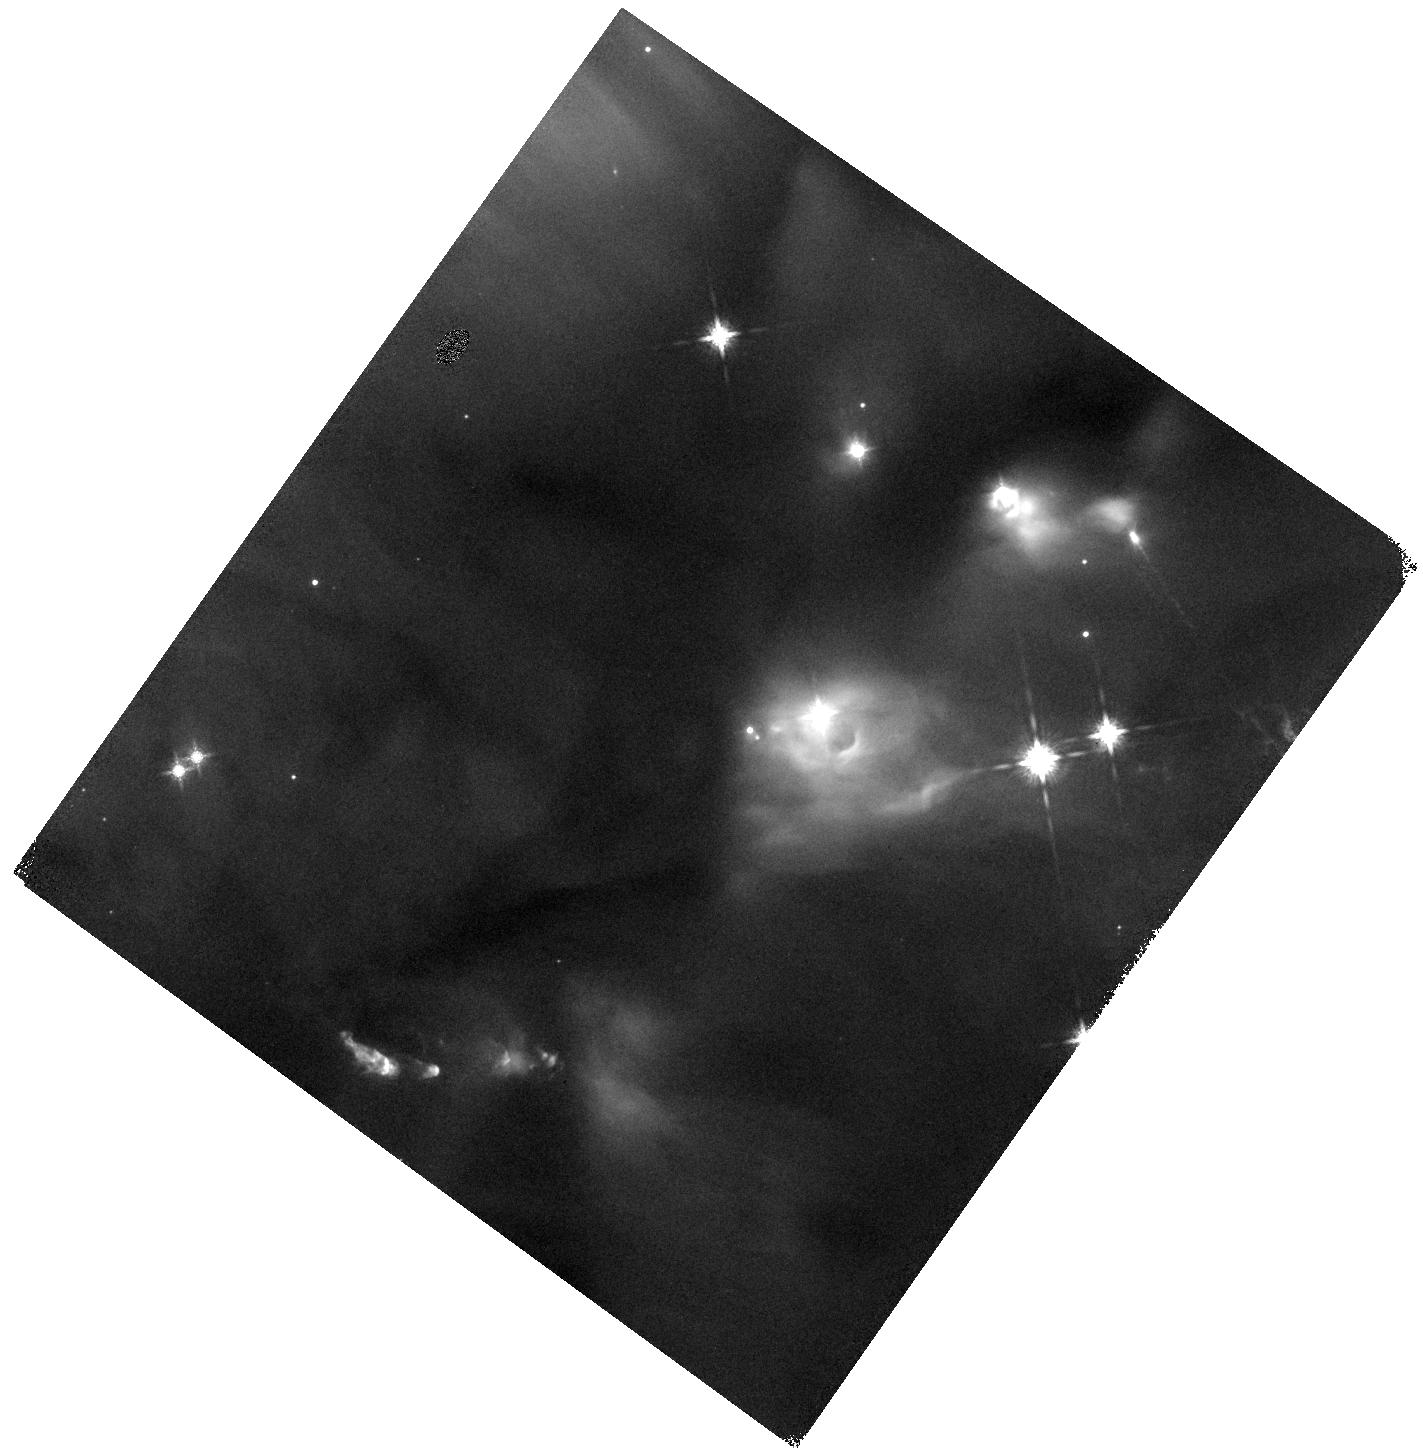
Target: HOPS92B. Instrument: WFC3/IR. Filter: F160W. Exposure: 4 min. Observation ID: hst_13763_02_wfc3_ir_f160w_ickw02

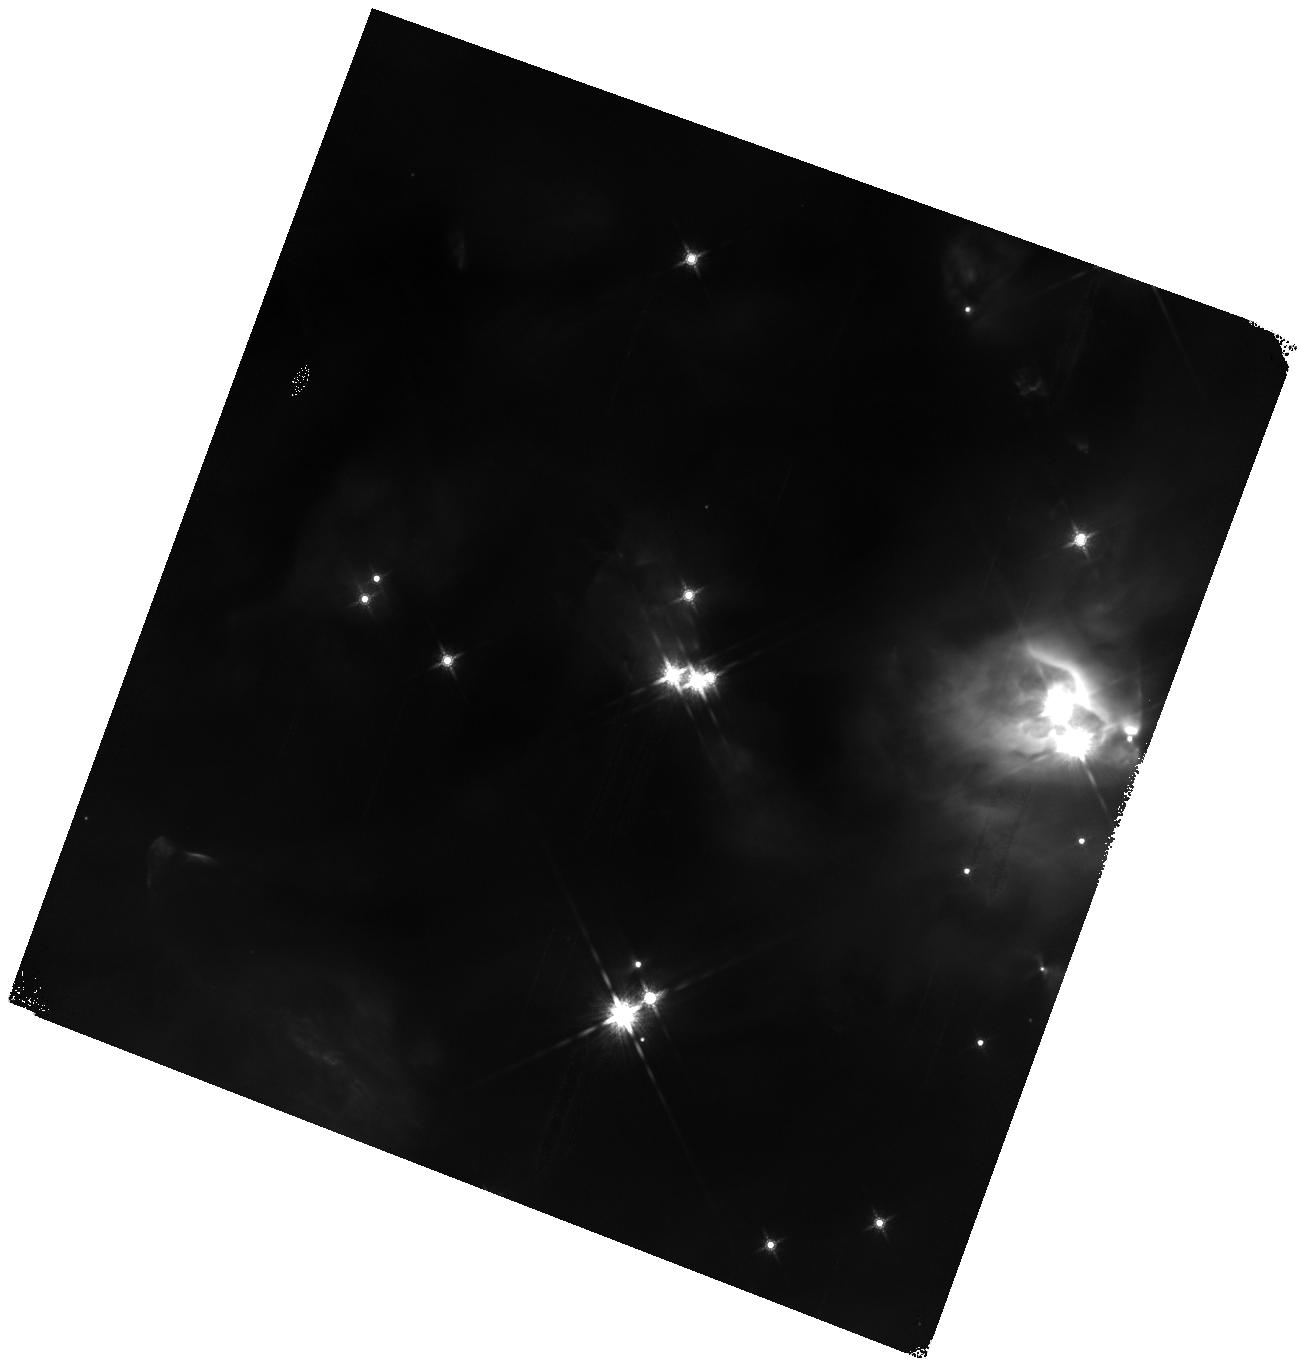
Target: HOPS71B. Instrument: WFC3/IR. Filter: F160W. Exposure: 4 min. Observation ID: hst_13763_07_wfc3_ir_f160w_ickw07

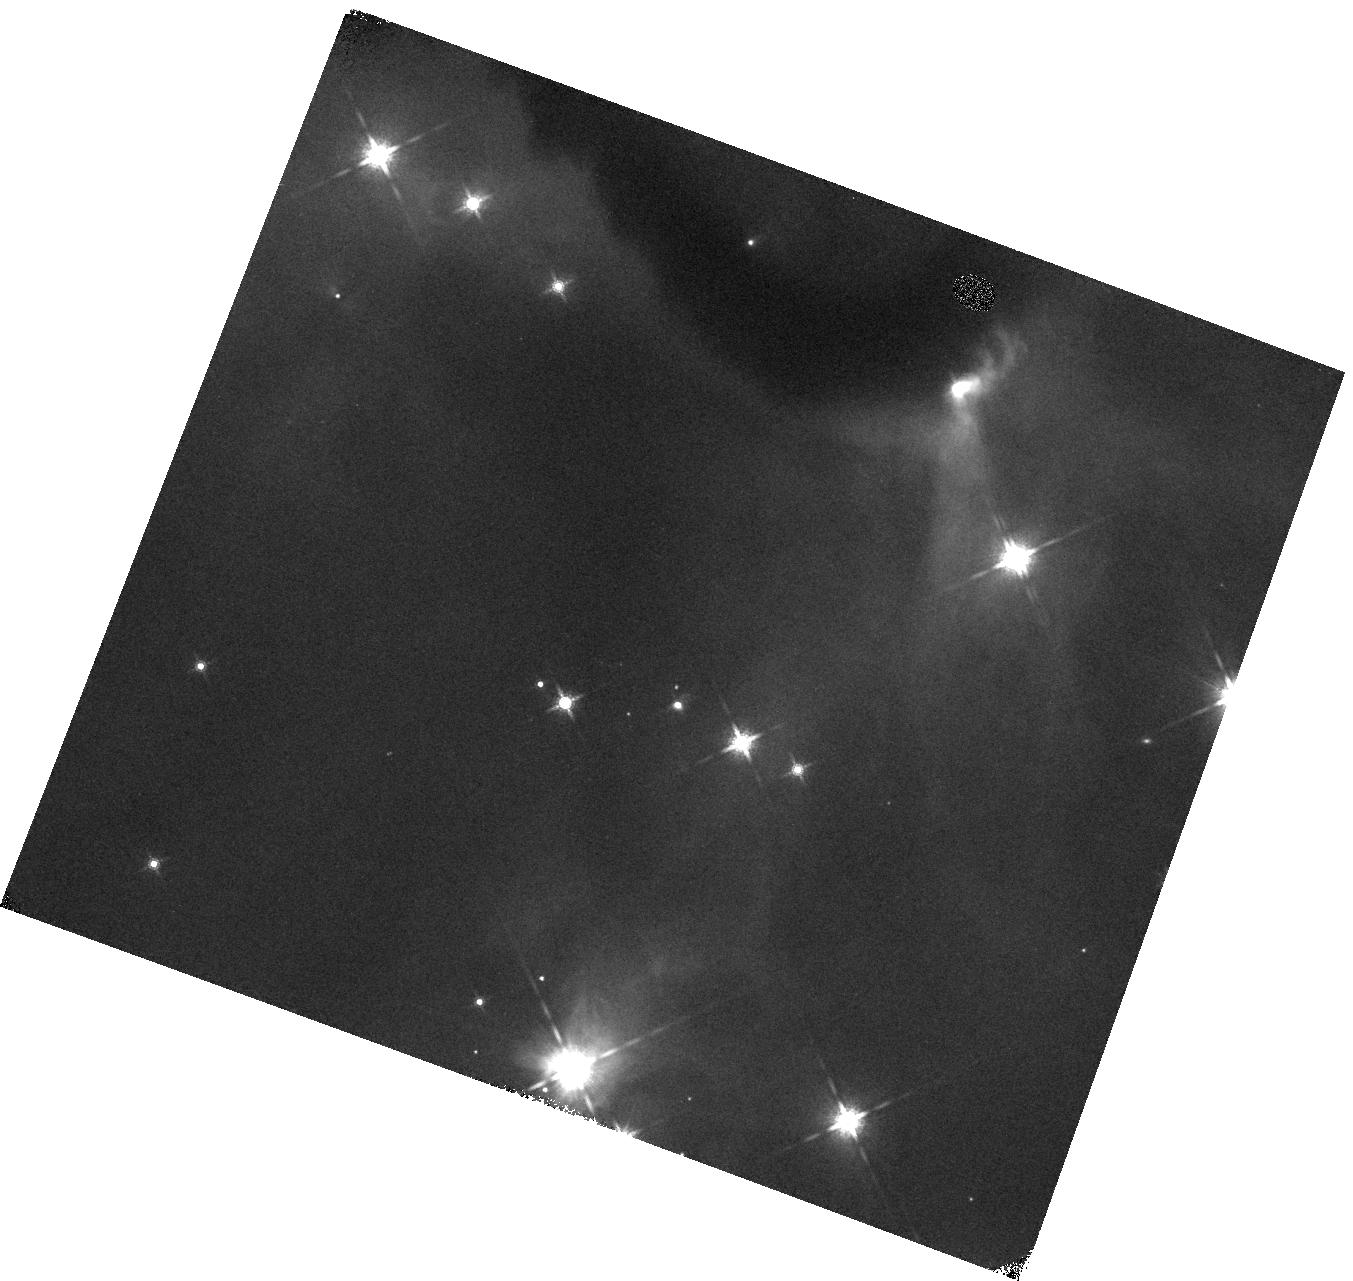
Target: HOPS140B. Instrument: WFC3/IR. Filter: F160W. Exposure: 4 min. Observation ID: hst_13763_03_wfc3_ir_f160w_ickw03

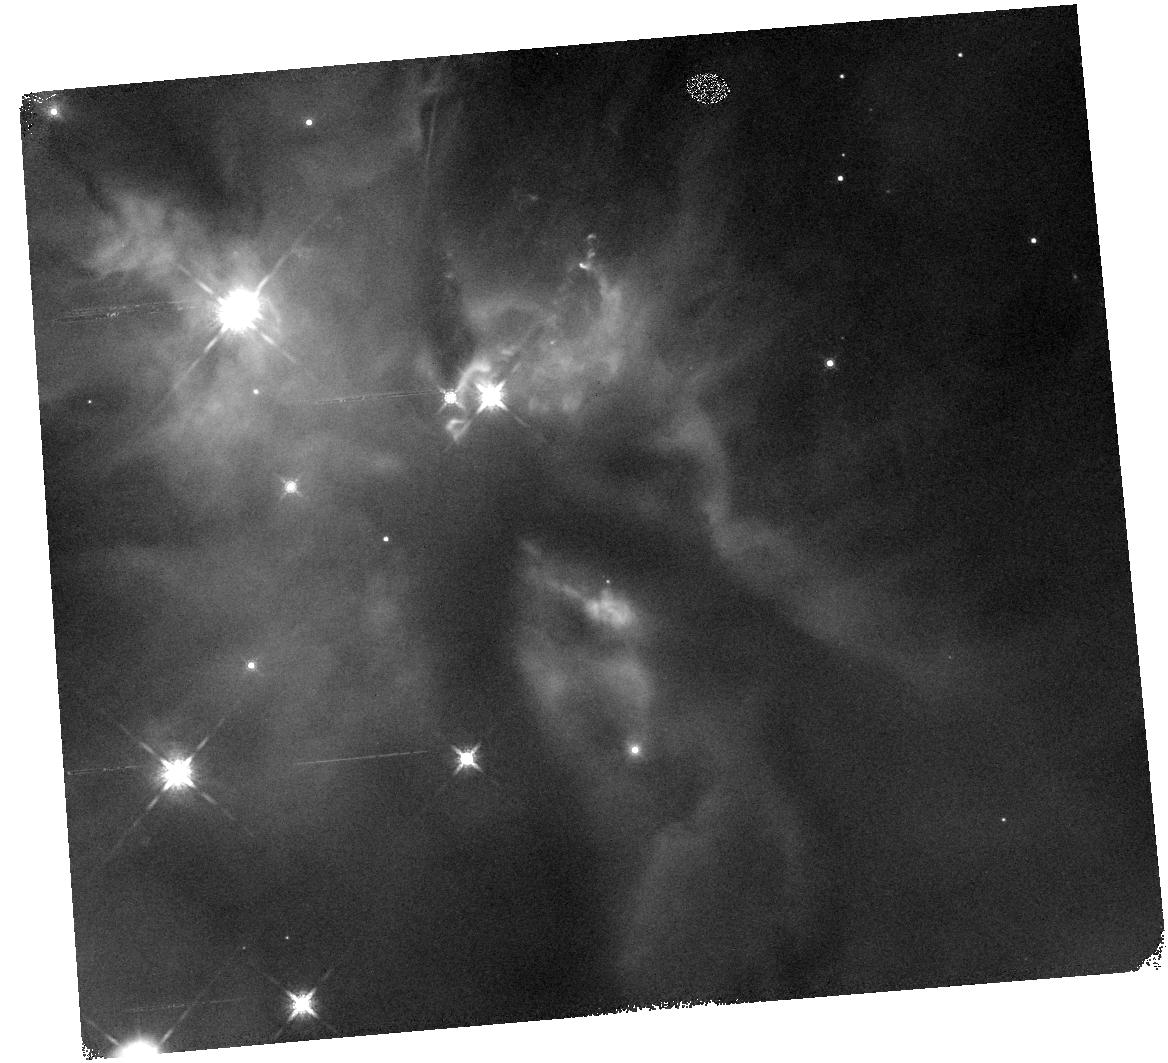
Target: HOPS183B. Instrument: WFC3/IR. Filter: F160W. Exposure: 4 min. Observation ID: hst_13763_10_wfc3_ir_f160w_ickw10

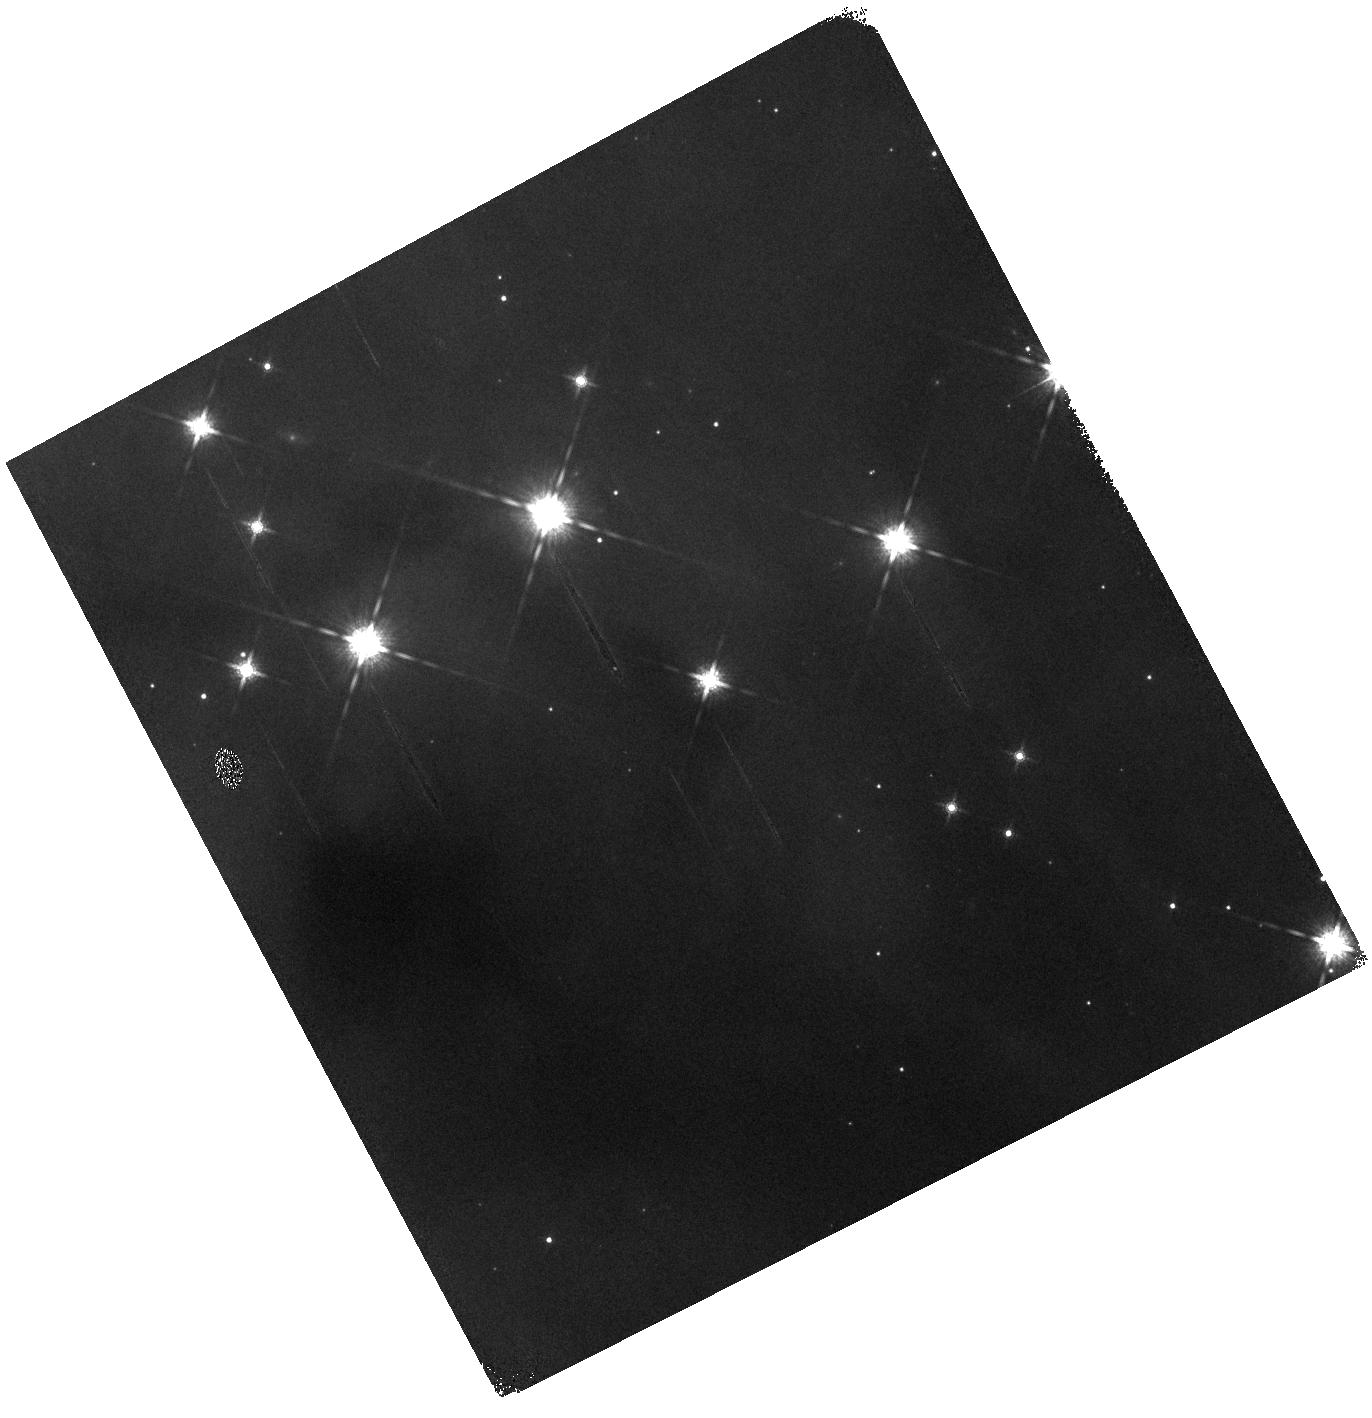
Target: CLASSII-FM727B. Instrument: WFC3/IR. Filter: F160W. Exposure: 4 min. Observation ID: hst_13763_08_wfc3_ir_f160w_ickw08

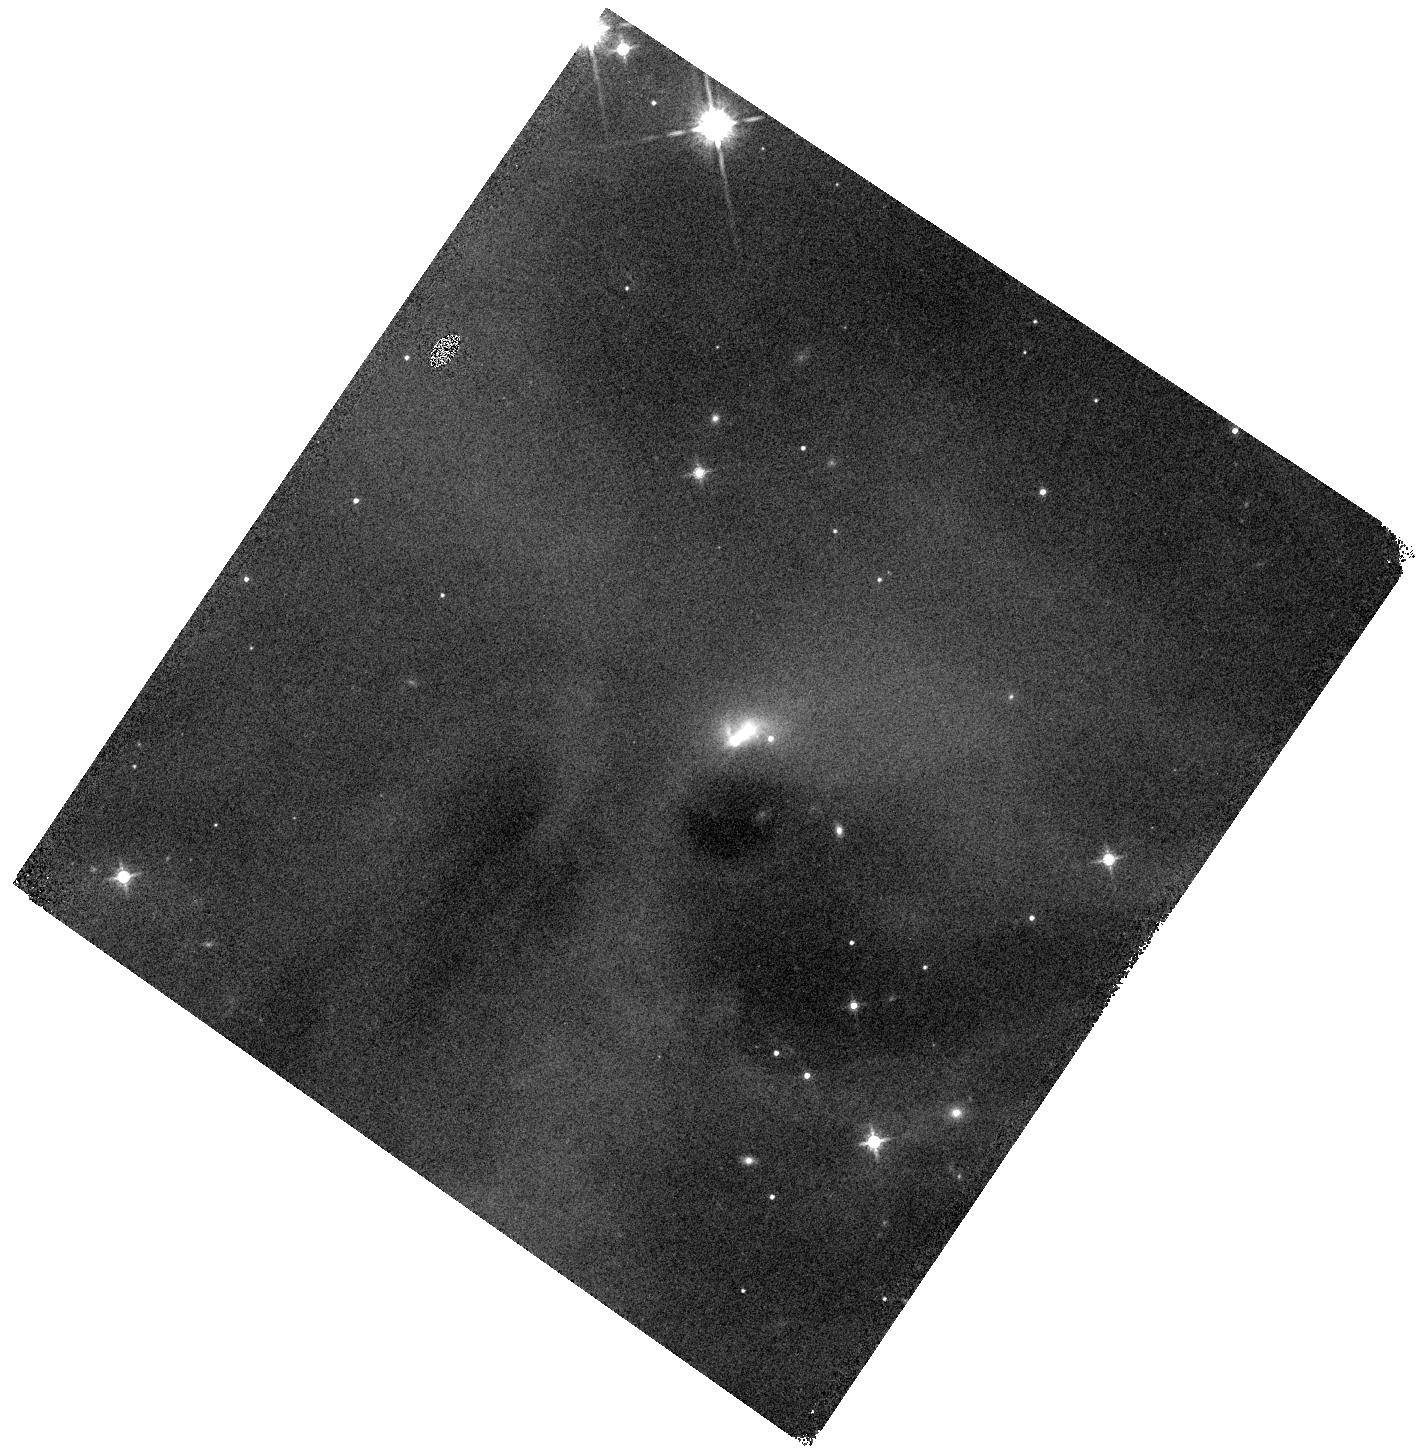
Target: HOPS177B. Instrument: WFC3/IR. Filter: F160W. Exposure: 4 min. Observation ID: hst_13763_05_wfc3_ir_f160w_ickw05

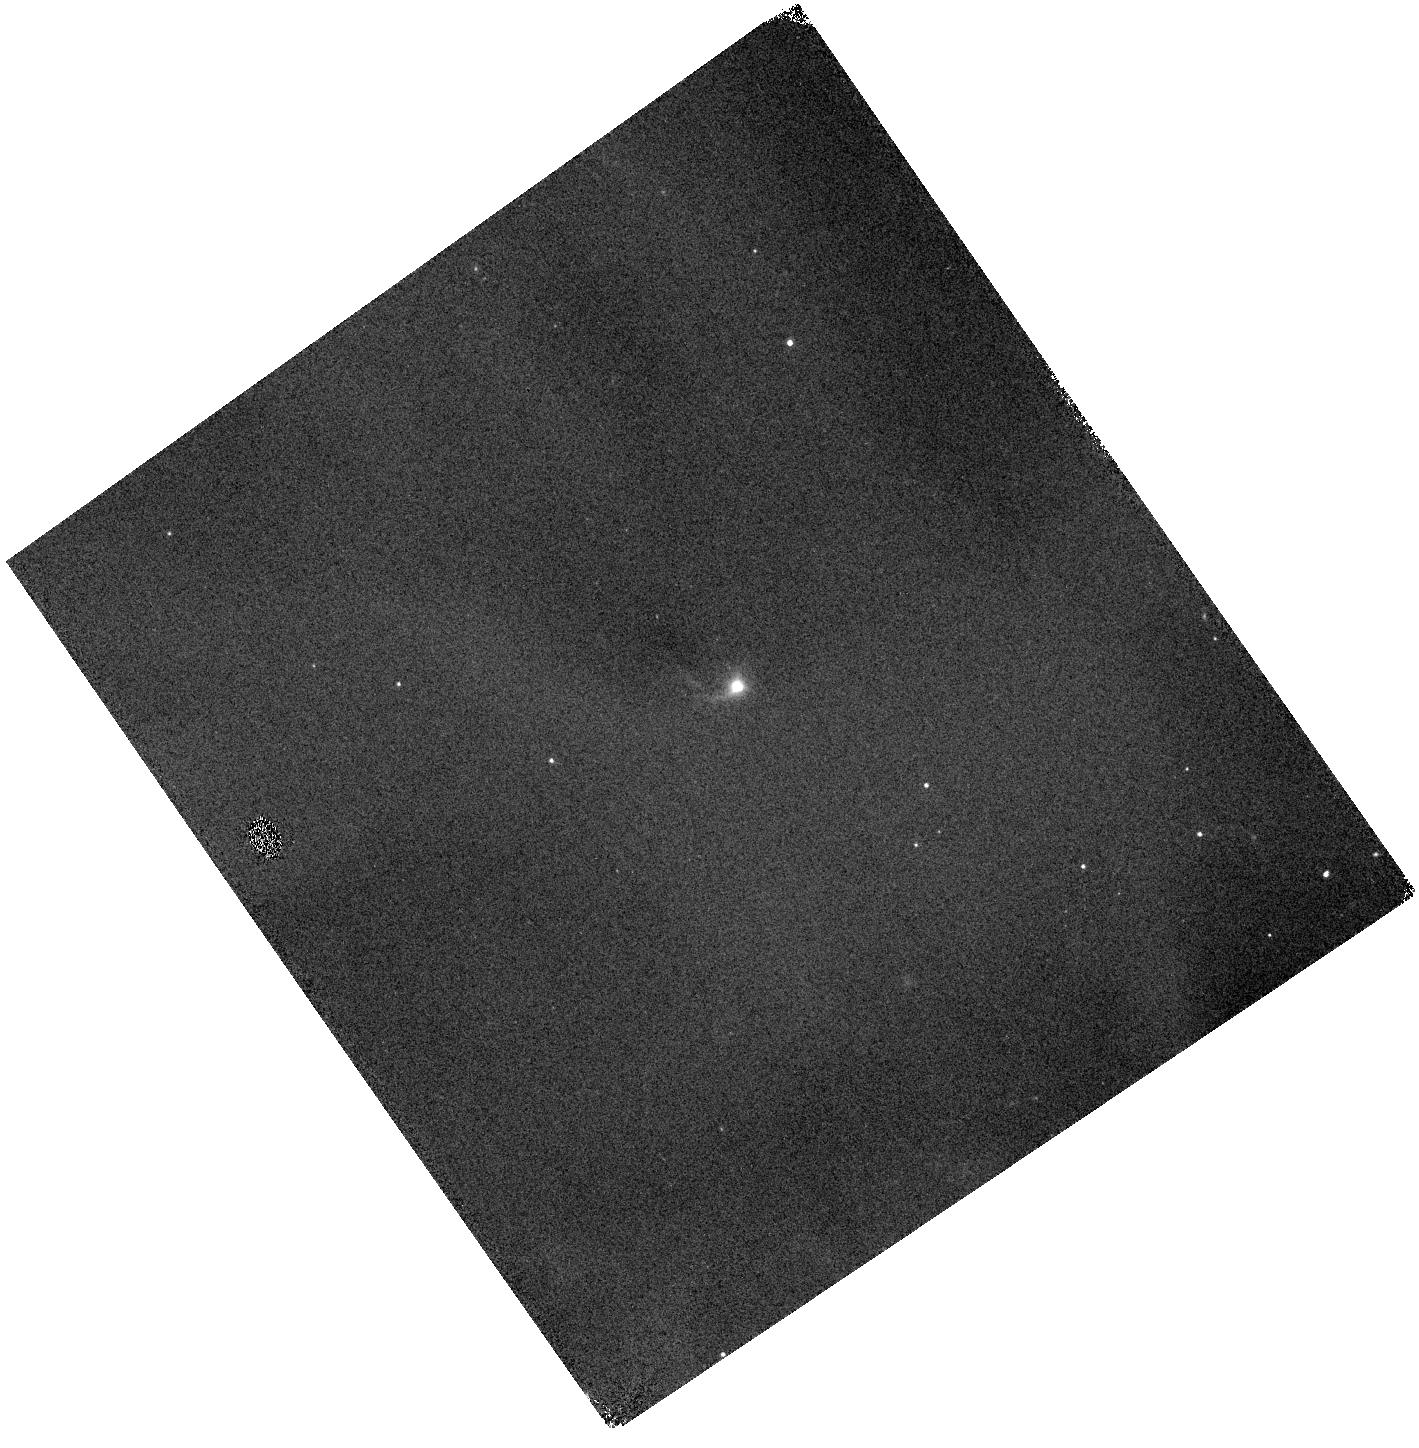
Target: HOPS268B. Instrument: WFC3/IR. Filter: F160W. Exposure: 4 min. Observation ID: hst_13763_04_wfc3_ir_f160w_ickw04

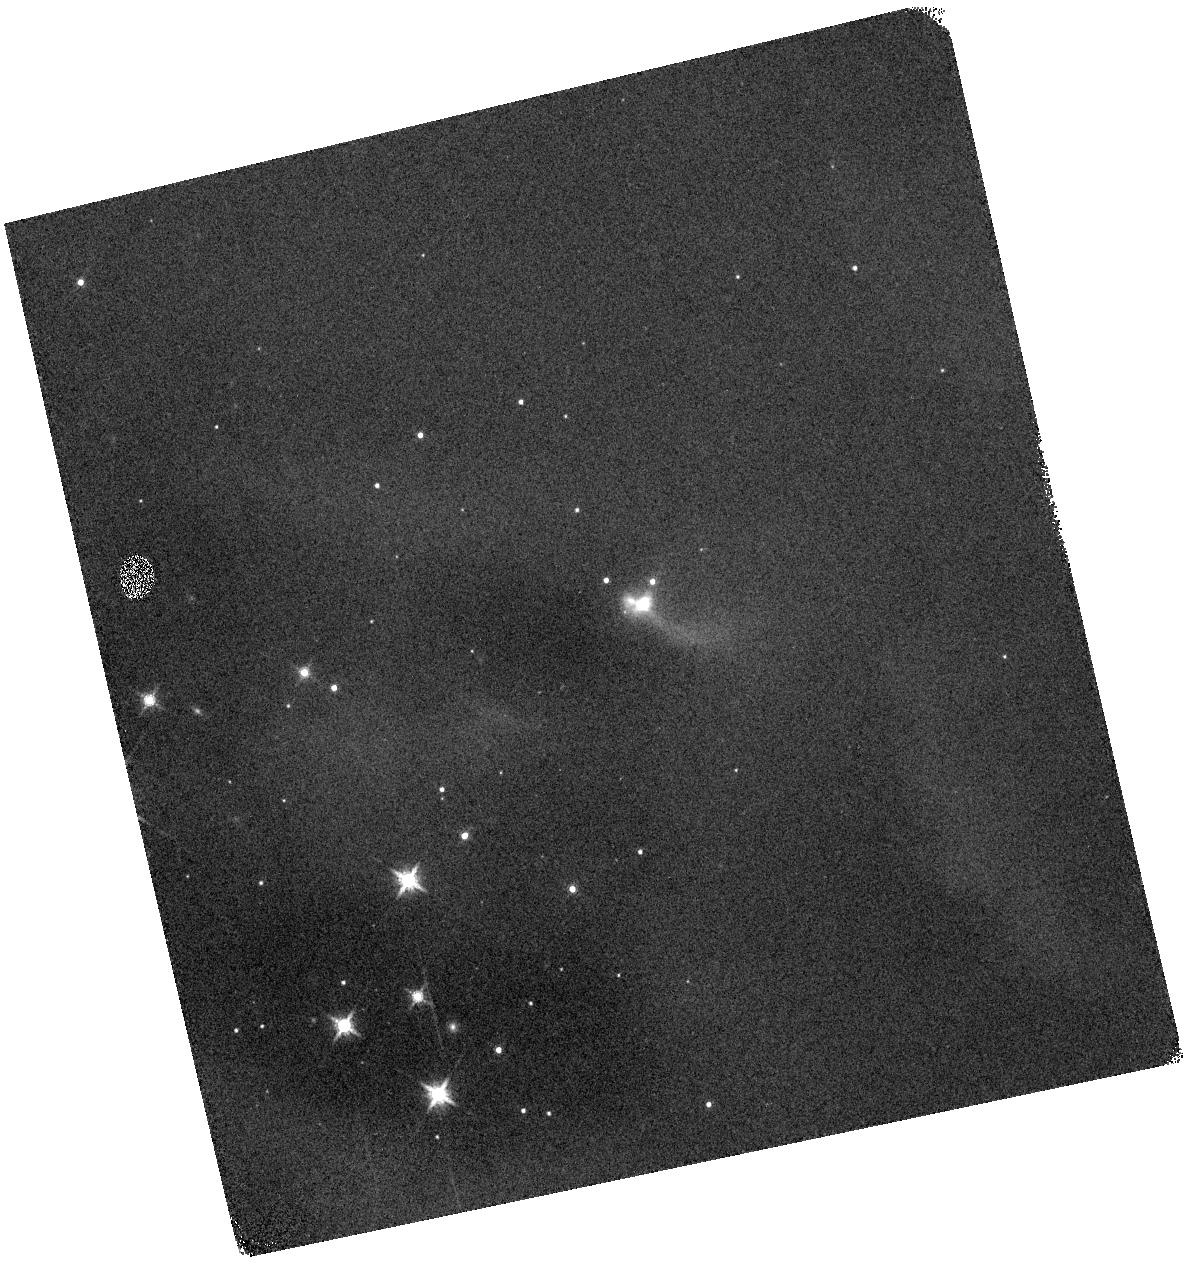
Target: HOPS5B. Instrument: WFC3/IR. Filter: F160W. Exposure: 4 min. Observation ID: hst_13763_09_wfc3_ir_f160w_ickw09

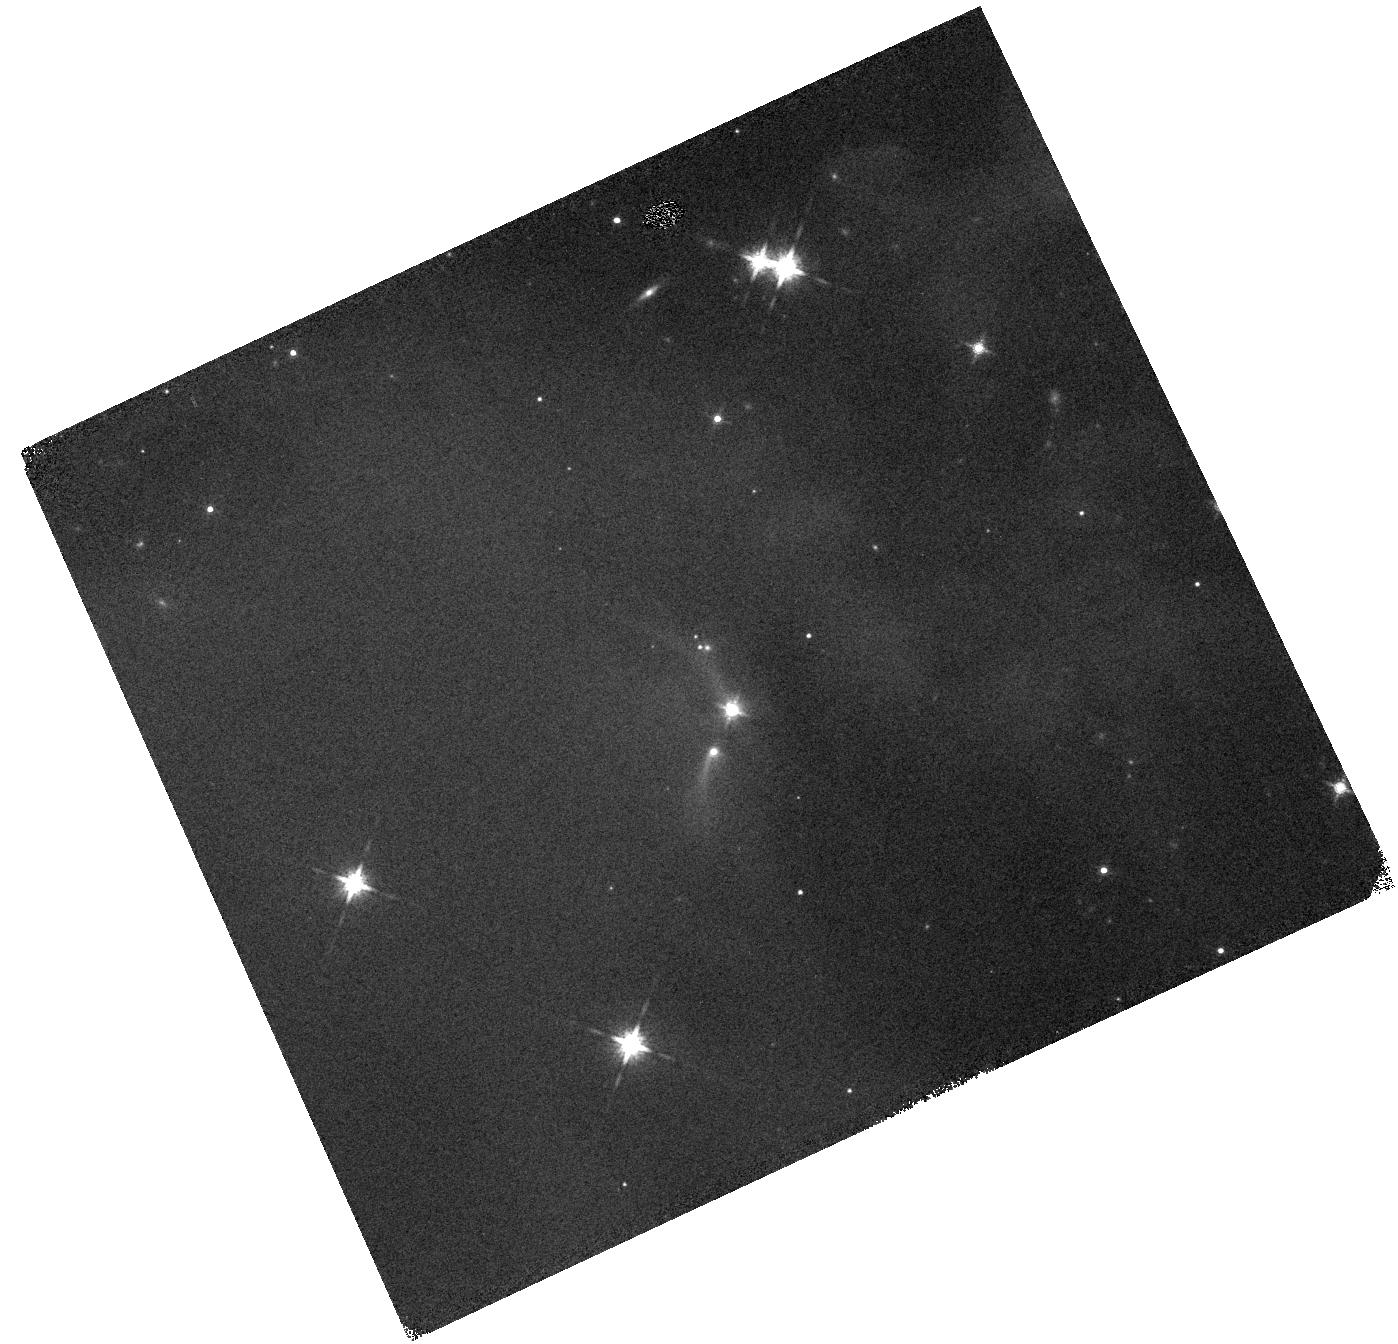
Target: HOPS15B. Instrument: WFC3/IR. Filter: F160W. Exposure: 2 min. Observation ID: hst_13763_06_wfc3_ir_f160w_ickw06

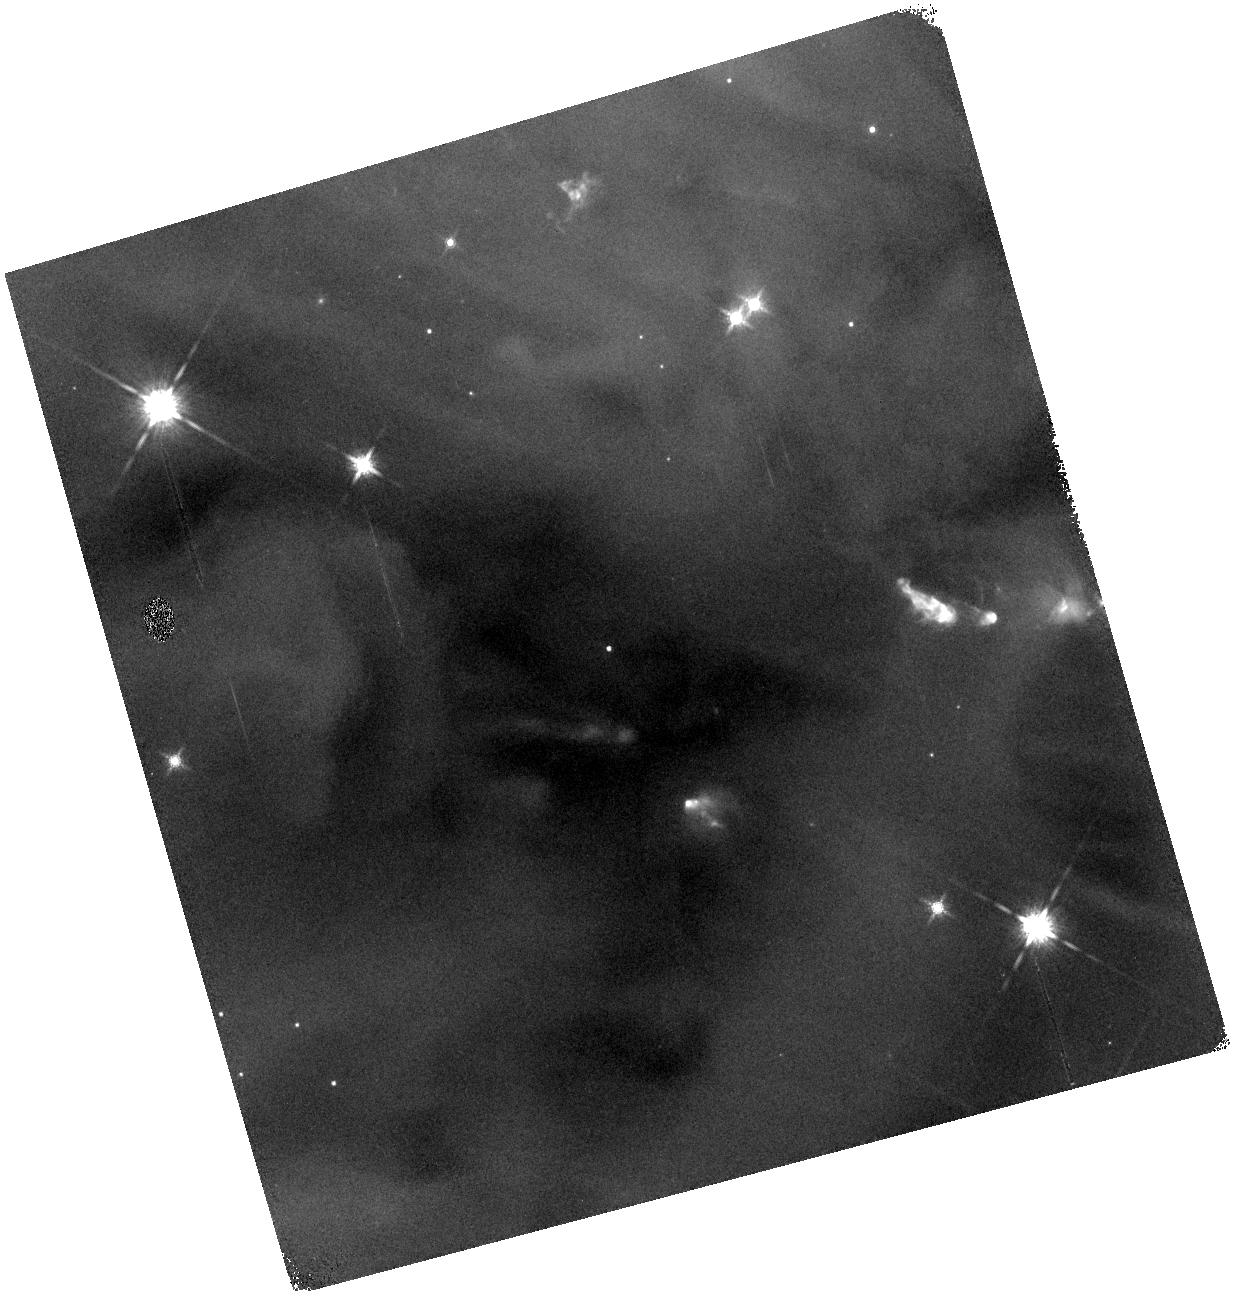
Target: HOPS086B. Instrument: WFC3/IR. Filter: F160W. Exposure: 5 min. Observation ID: hst_13763_01_wfc3_ir_f160w_ickw01

WFC3 Spectroscopy of Faint Young Companions to Orion Young Stellar Objects (PI: Megeath, Tom)

We propose G141 grism spectroscopy of faint young companions to young stellar objects (YSOs) in the Orion molecular cloud which were recently identified in a WFC3/HST 1.6 micron survey of 320 YSOs in Orion. We will target the ten faintest companions detected between 80-1000 AU which have F160W magnitudes between 19 and 22.6 mag; these are too faint to obtain spectra from ground-based telecopes. The faint magnitudes of these ten companions suggest that they have masses as small as 5 Mjupiter depending on their age and reddening. To determine spectral types and masses for these sources, we will use grism spectroscopy to detect broad water features in the photospheric spectrum. These observations are part of a coordinated spectroscopy campaign; the remaining 50 brighter companions will be observed using spectrographs on the IRTF and SUBARU. These data will constrain the companion mass function at projected separations of 80-1000 AU from Orion young stellar objects. Given their faint magnitudes, as many as half of the 60 companions may be below the Hydrogen burning limit. With spectra, we can determine whether there is an excess of sub-stellar companions relative to the field IMF at these separations; the detection of such an excess would be evidence for the formation of sub-stellar objects in the outer regions of protostellar disks. Furthermore, the observed fraction of companions at these separations increases from 7.8 to 14.1% between low and high stellar density region in Orion; suggesting that the formation of multiple sytems is dependent on the birth environment. With spectra, we can explore the dependence of the companion mass function on the birth environment.